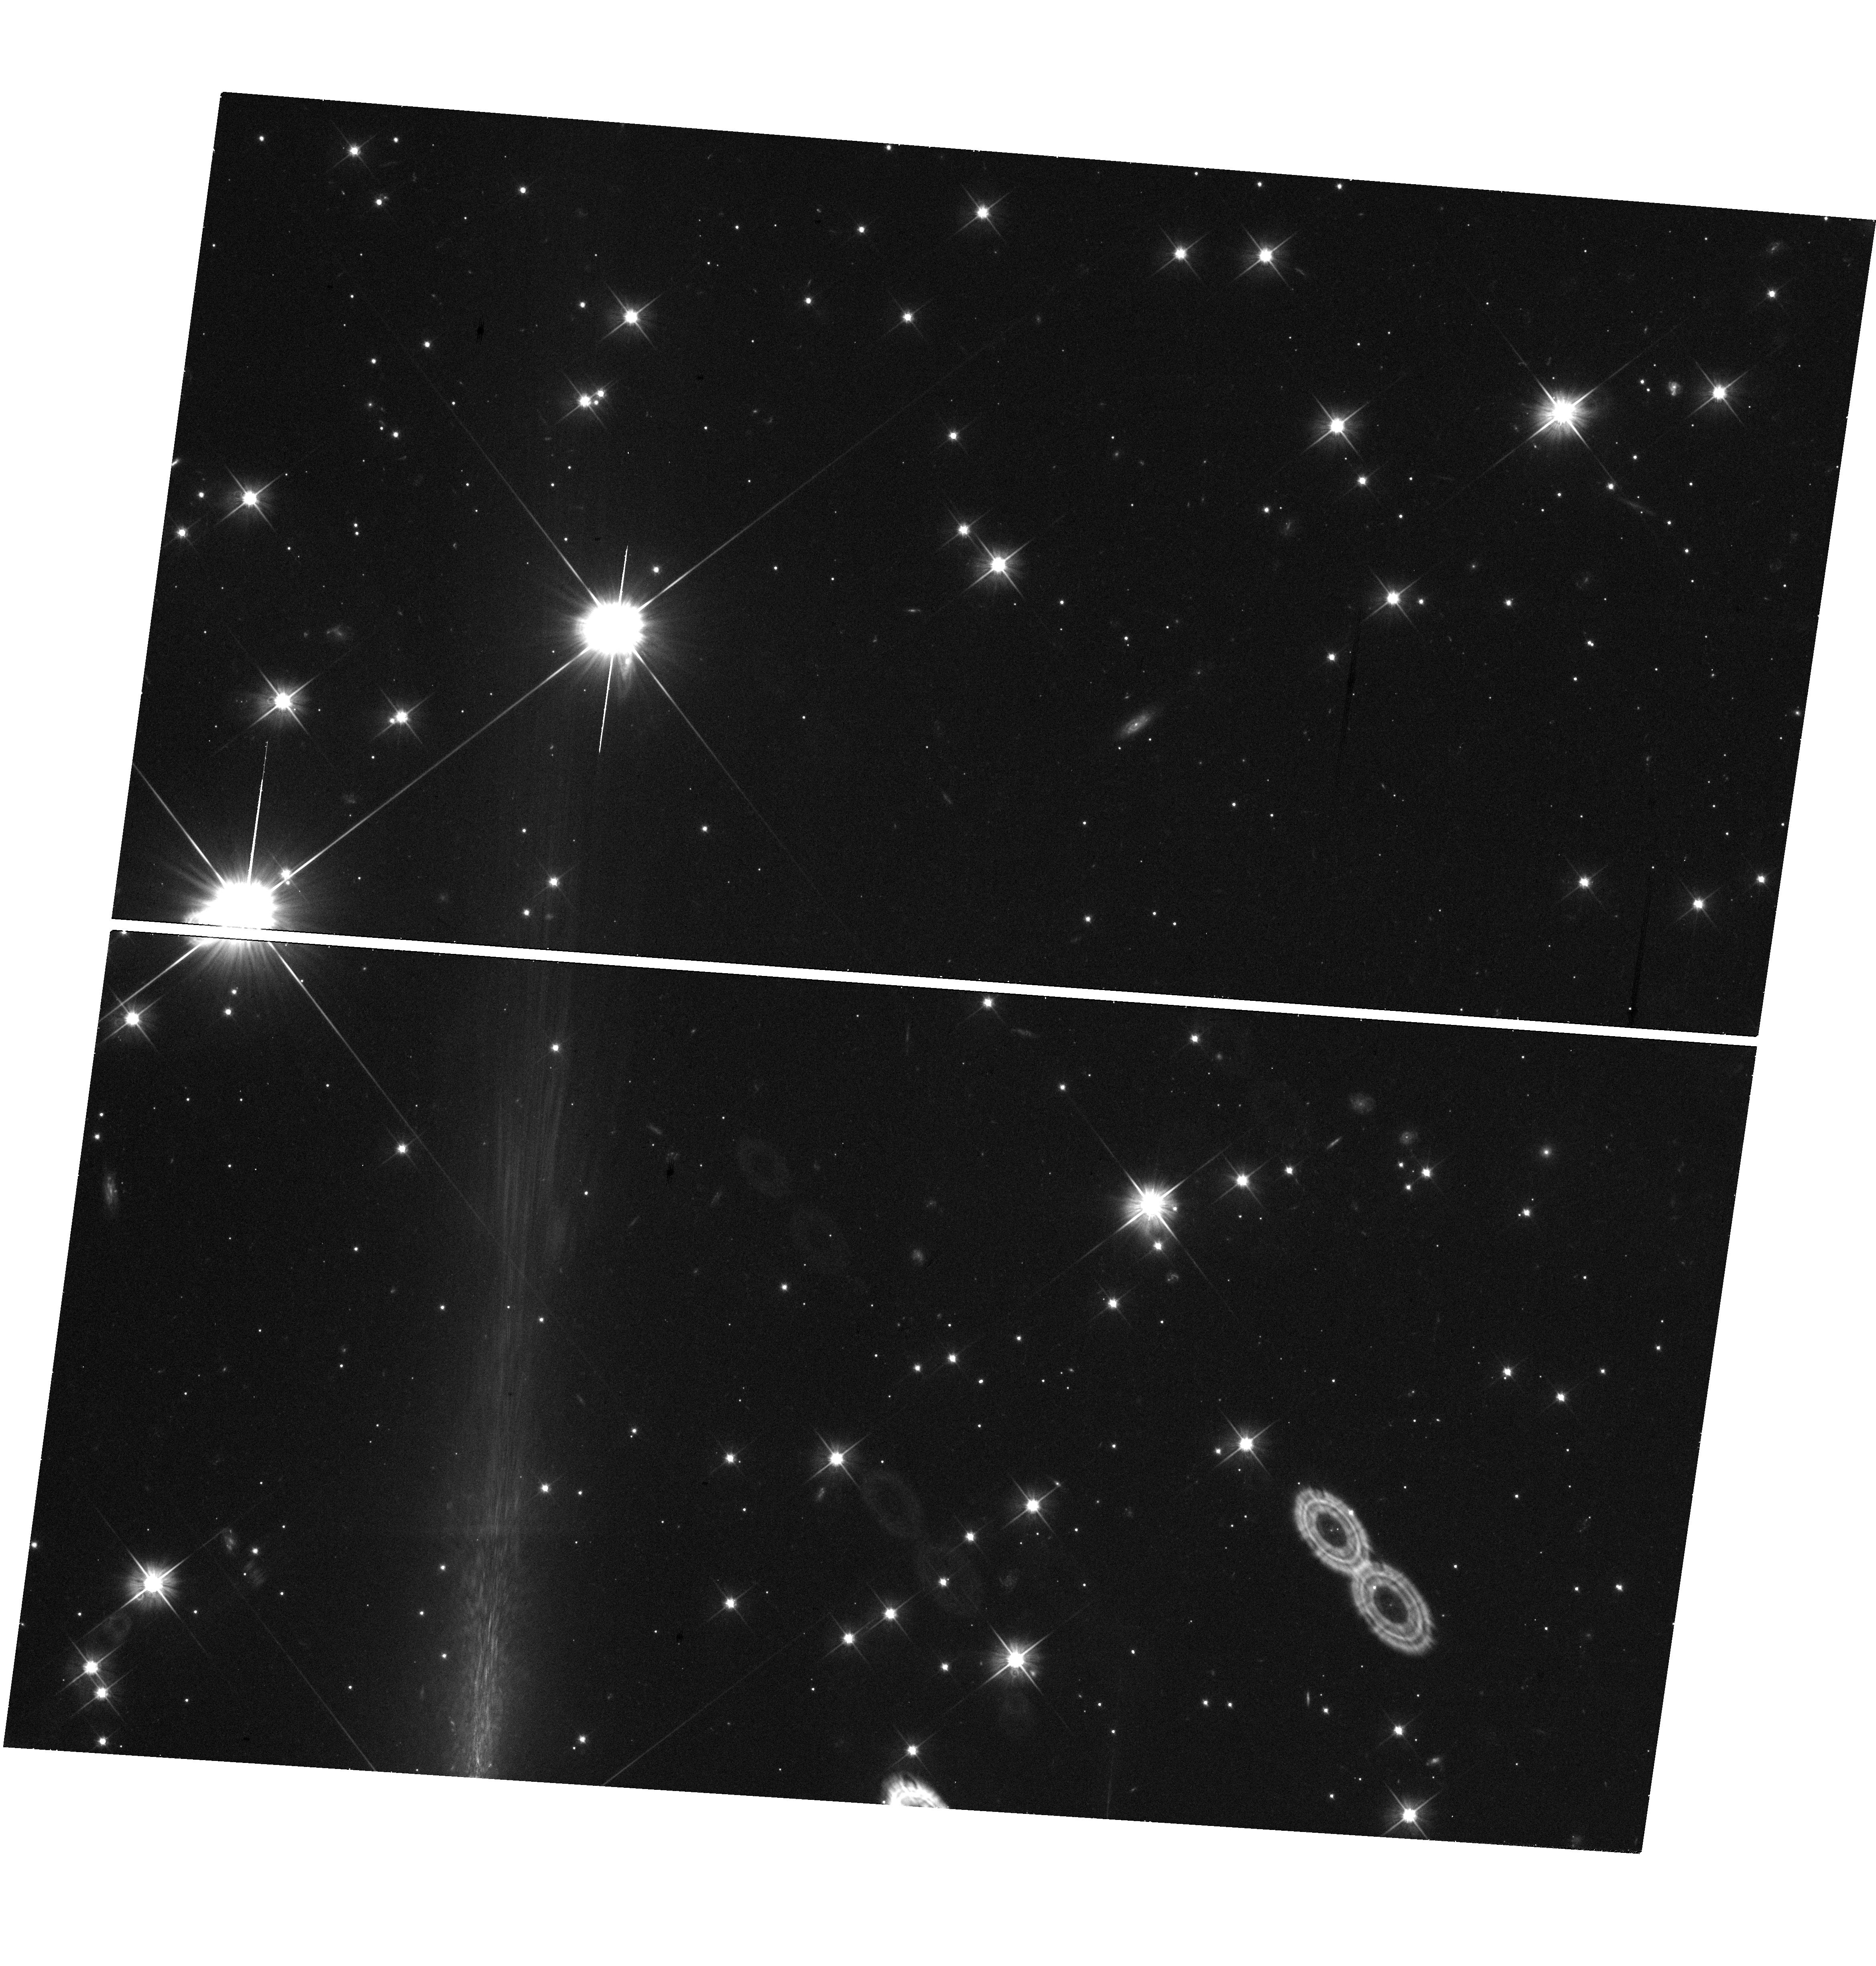
Target: GRB141031A. Instrument: WFC3/UVIS. Filter: F606W. Exposure: 23 min. Observation ID: hst_13949_01_wfc3_uvis_f606w_ics801

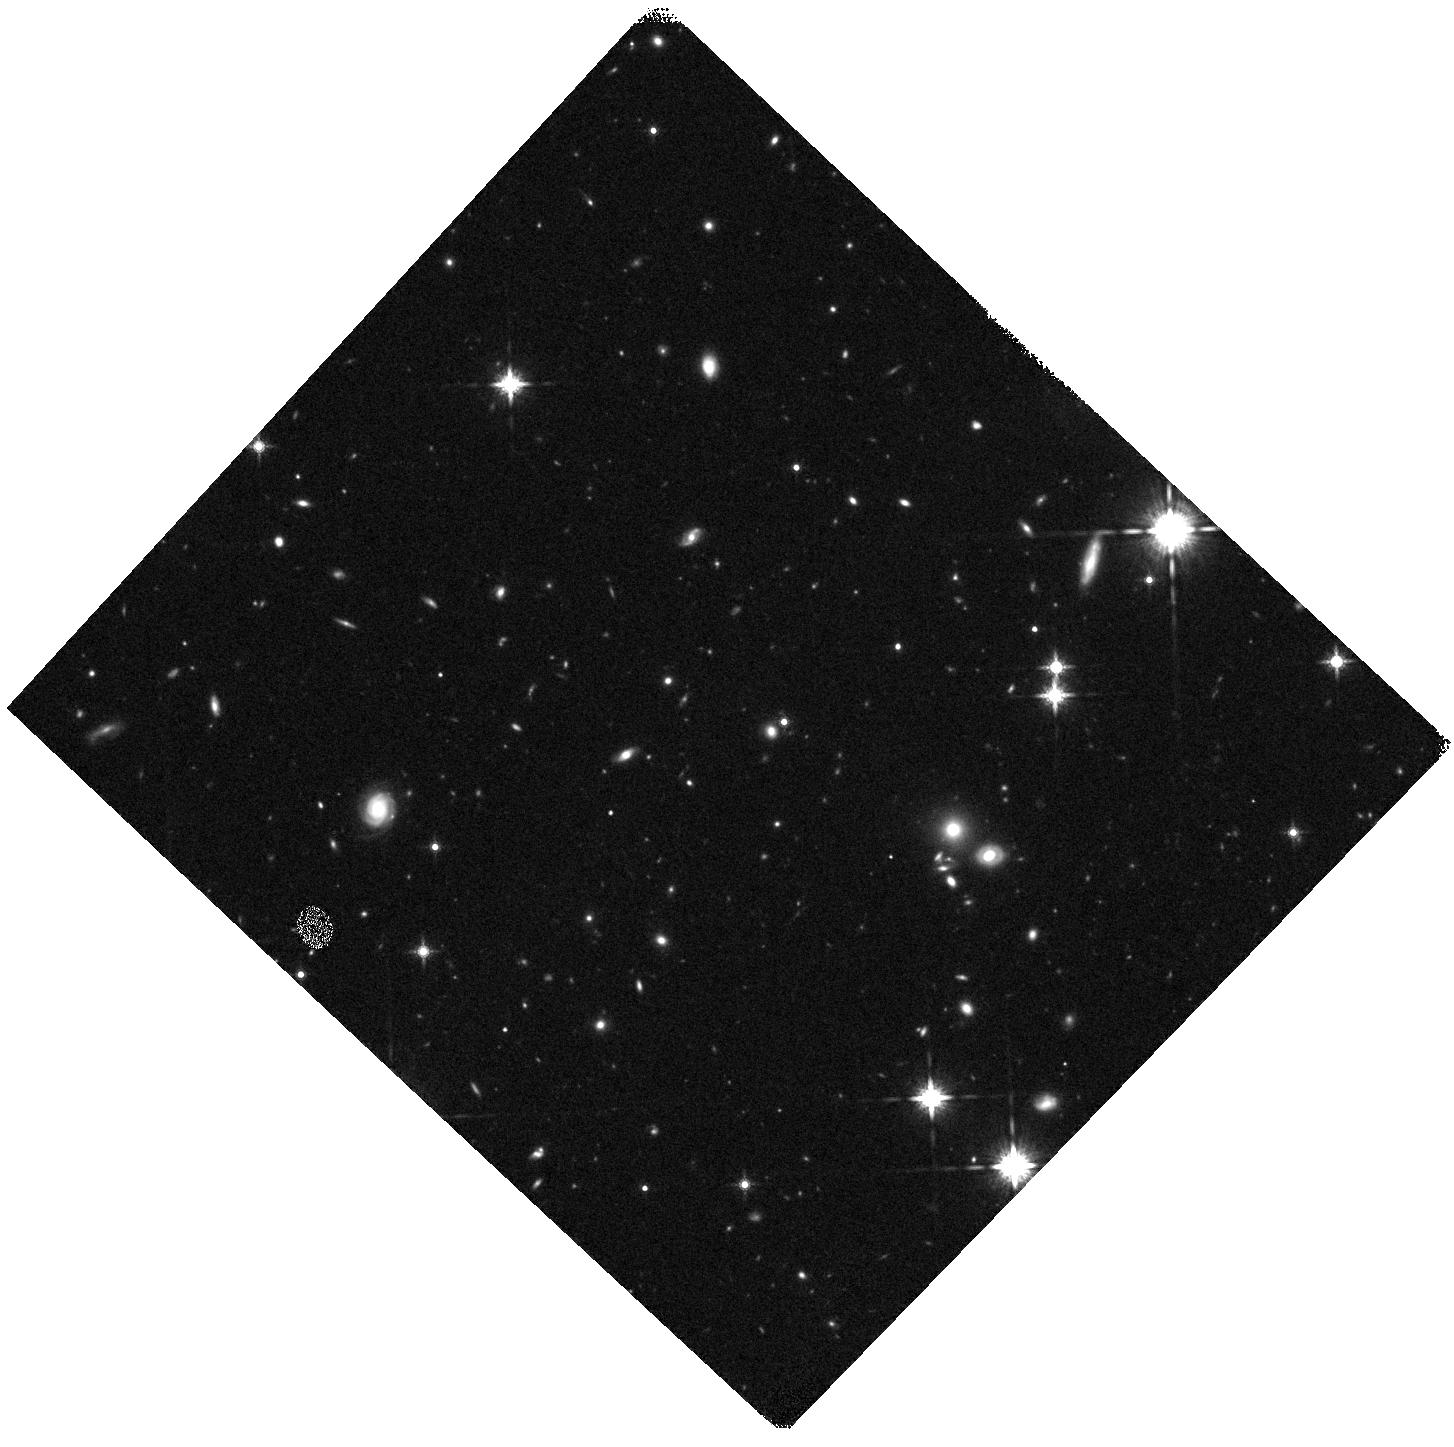
Target: GRB140331A. Instrument: WFC3/IR. Filter: F160W. Exposure: 20 min. Observation ID: hst_13949_02_wfc3_ir_f160w_ics802

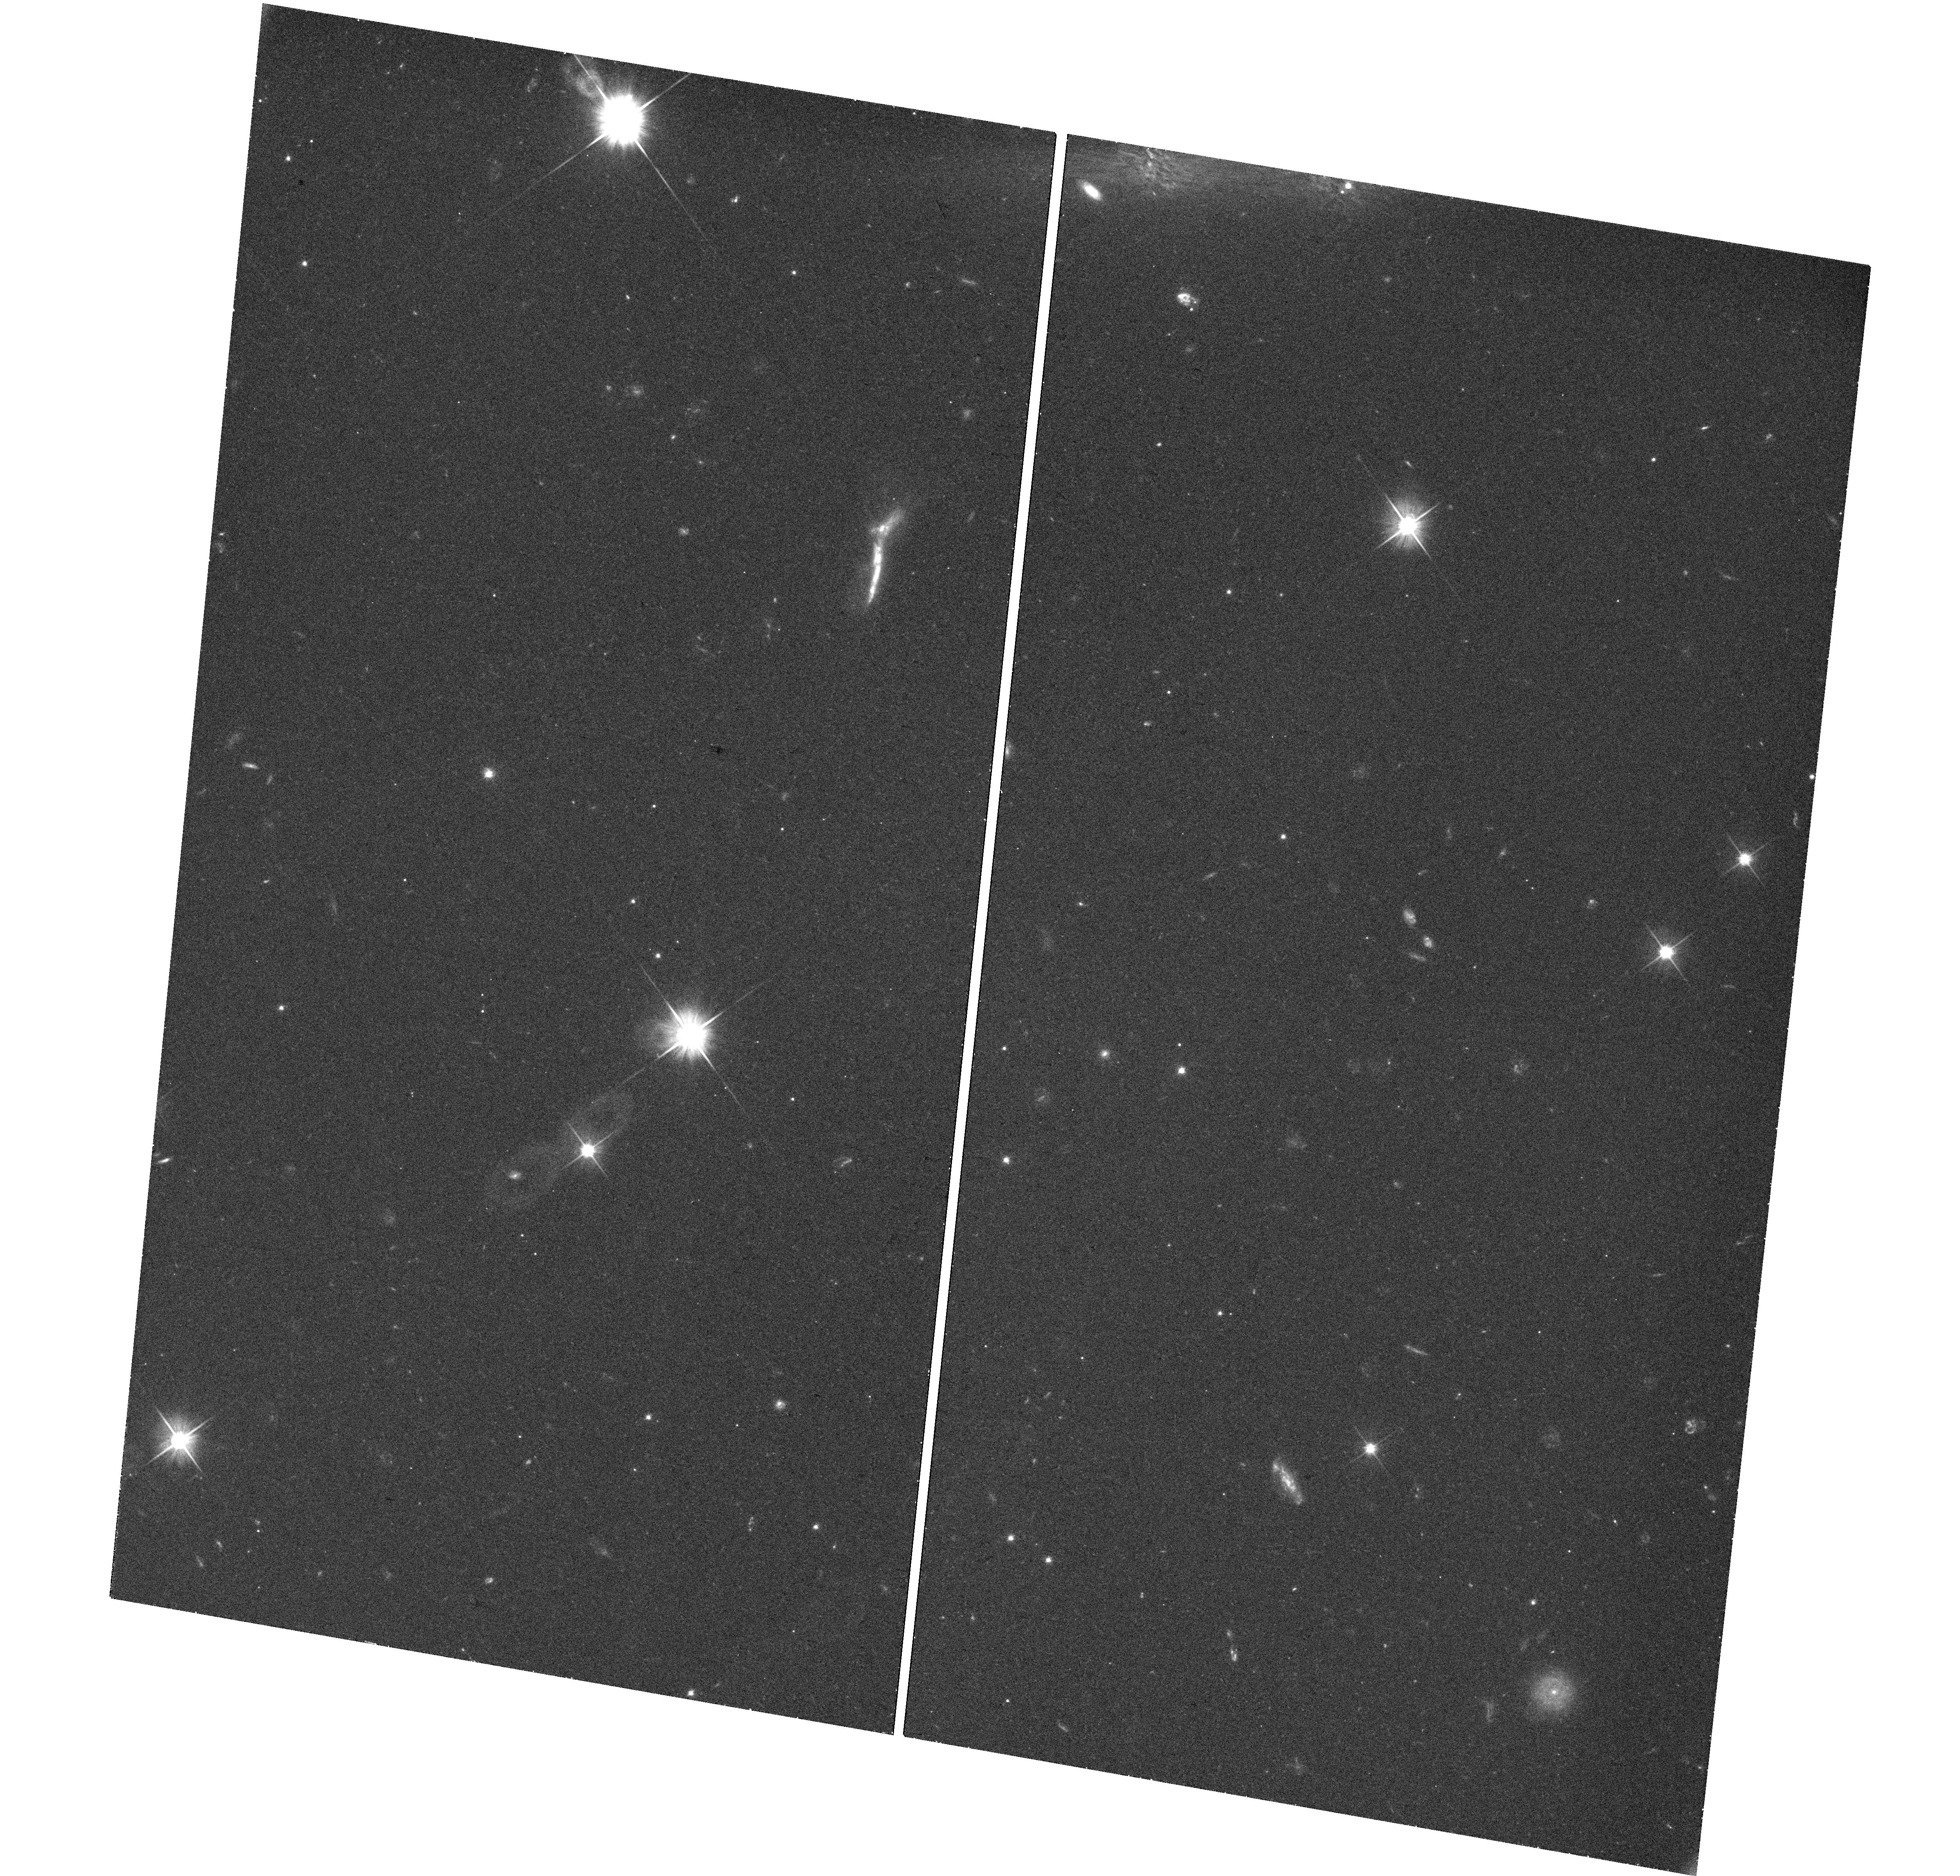
Target: GRB150616A. Instrument: WFC3/UVIS. Filter: F606W. Exposure: 22 min. Observation ID: hst_13949_03_wfc3_uvis_f606w_ics803

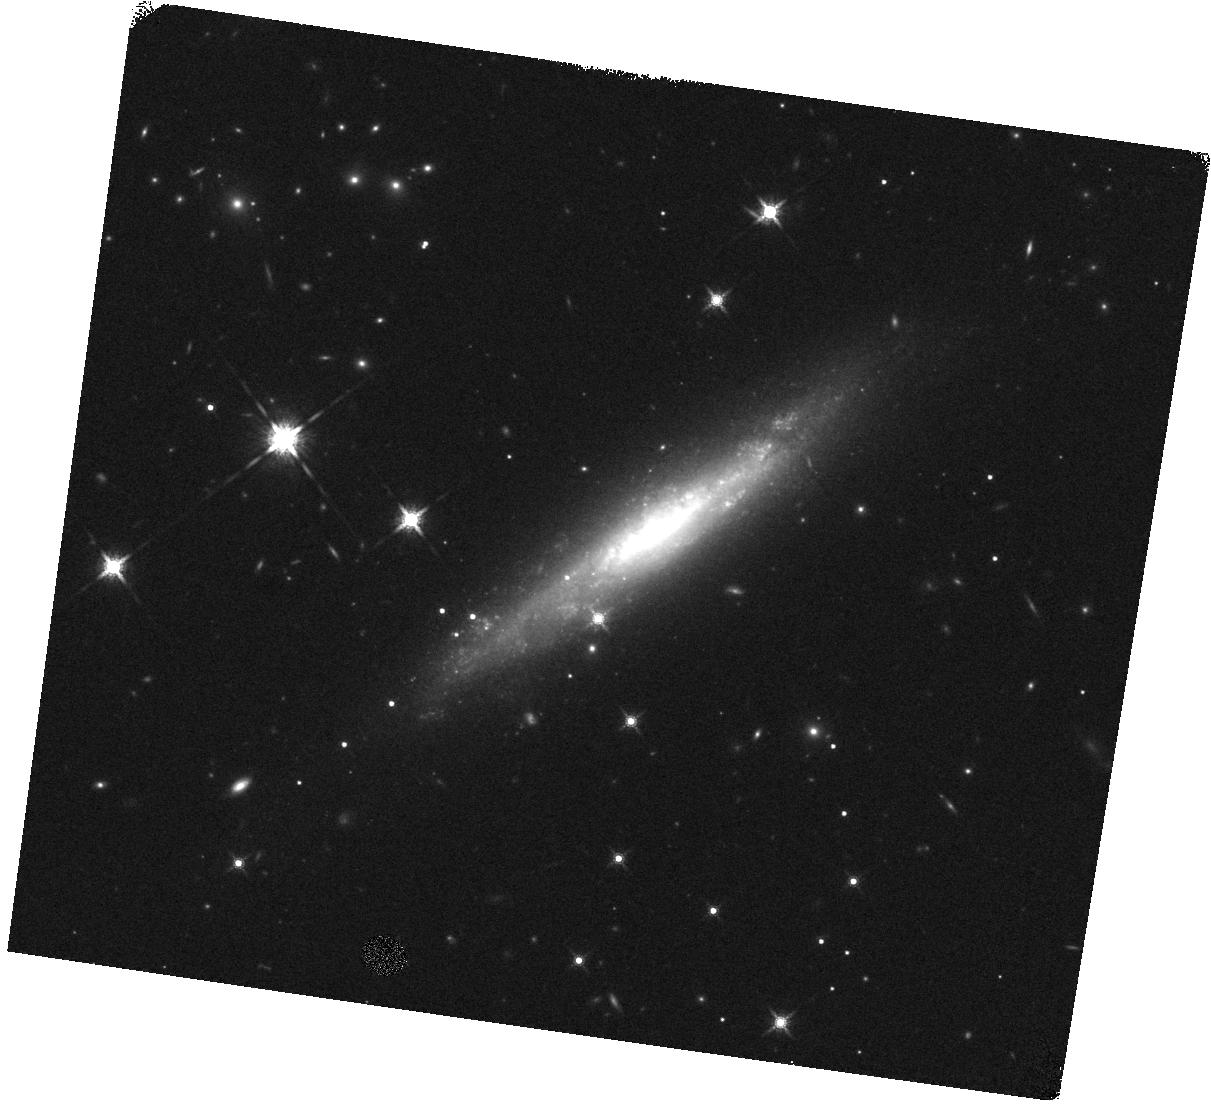
Target: GRB111005A. Instrument: WFC3/IR. Filter: F160W. Exposure: 5 min. Observation ID: hst_13949_05_wfc3_ir_f160w_ics805

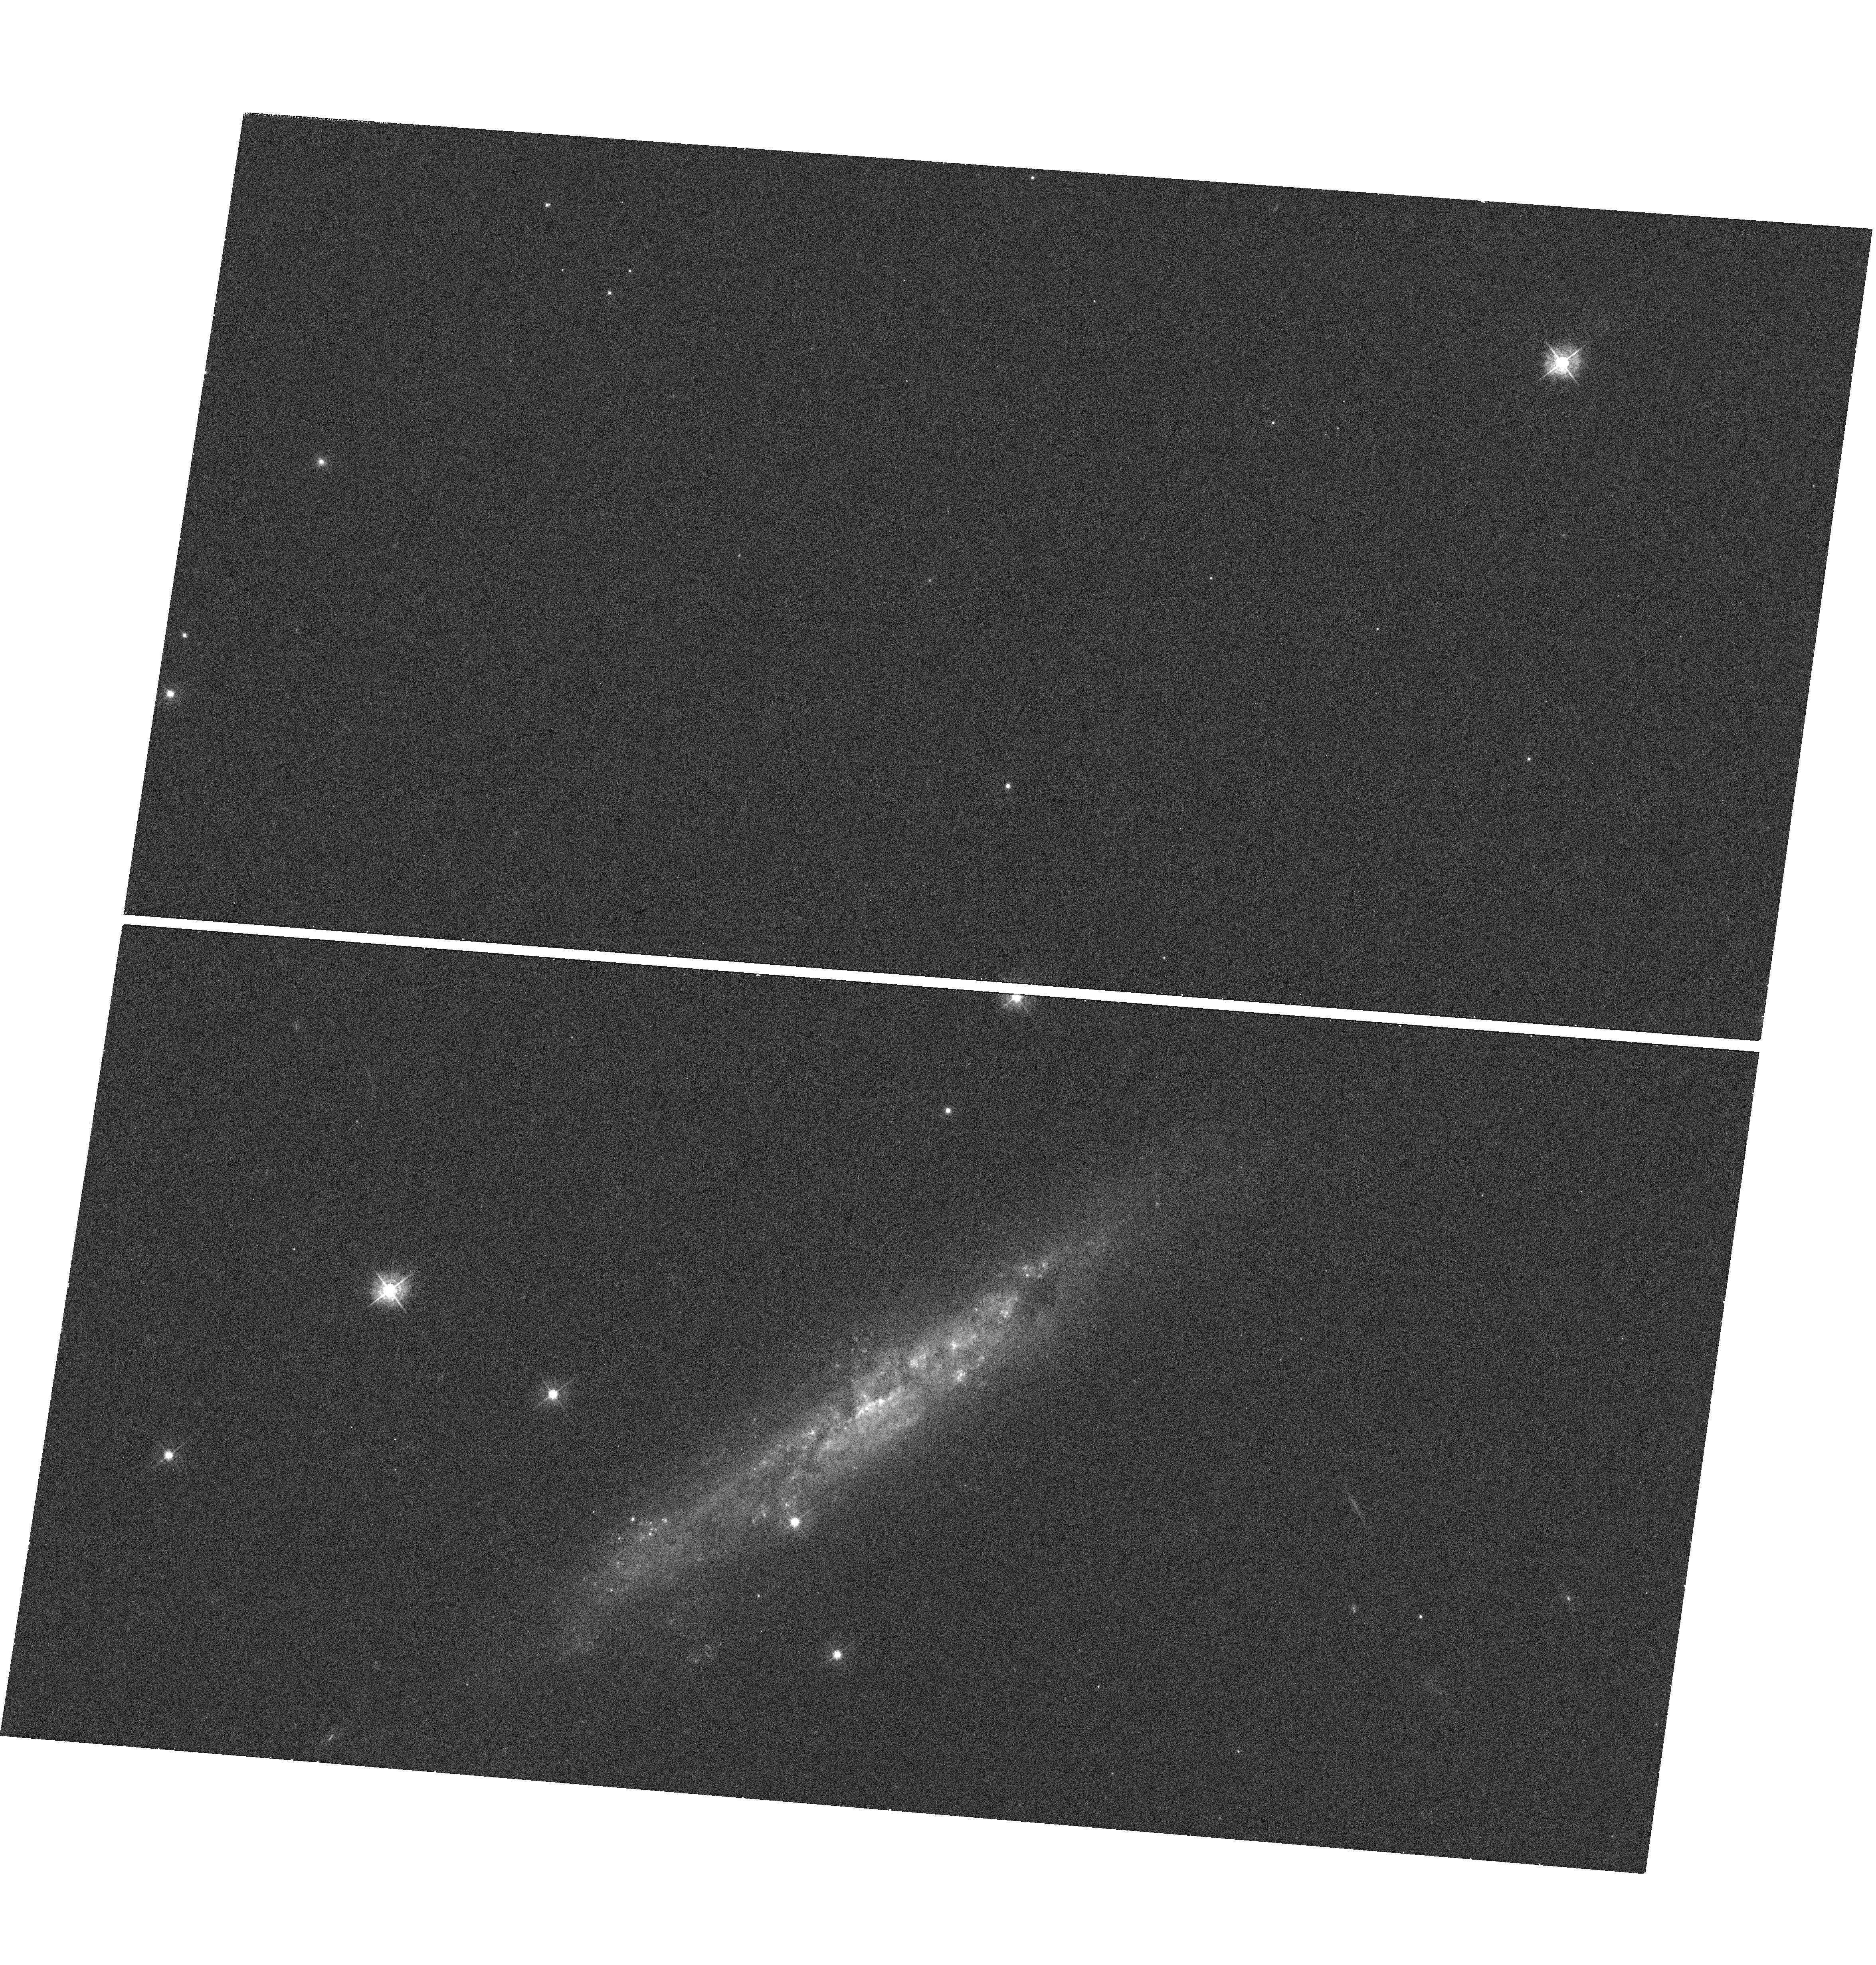
Target: GRB111005A. Instrument: WFC3/UVIS. Filter: F438W. Exposure: 17 min. Observation ID: hst_13949_05_wfc3_uvis_f438w_ics805

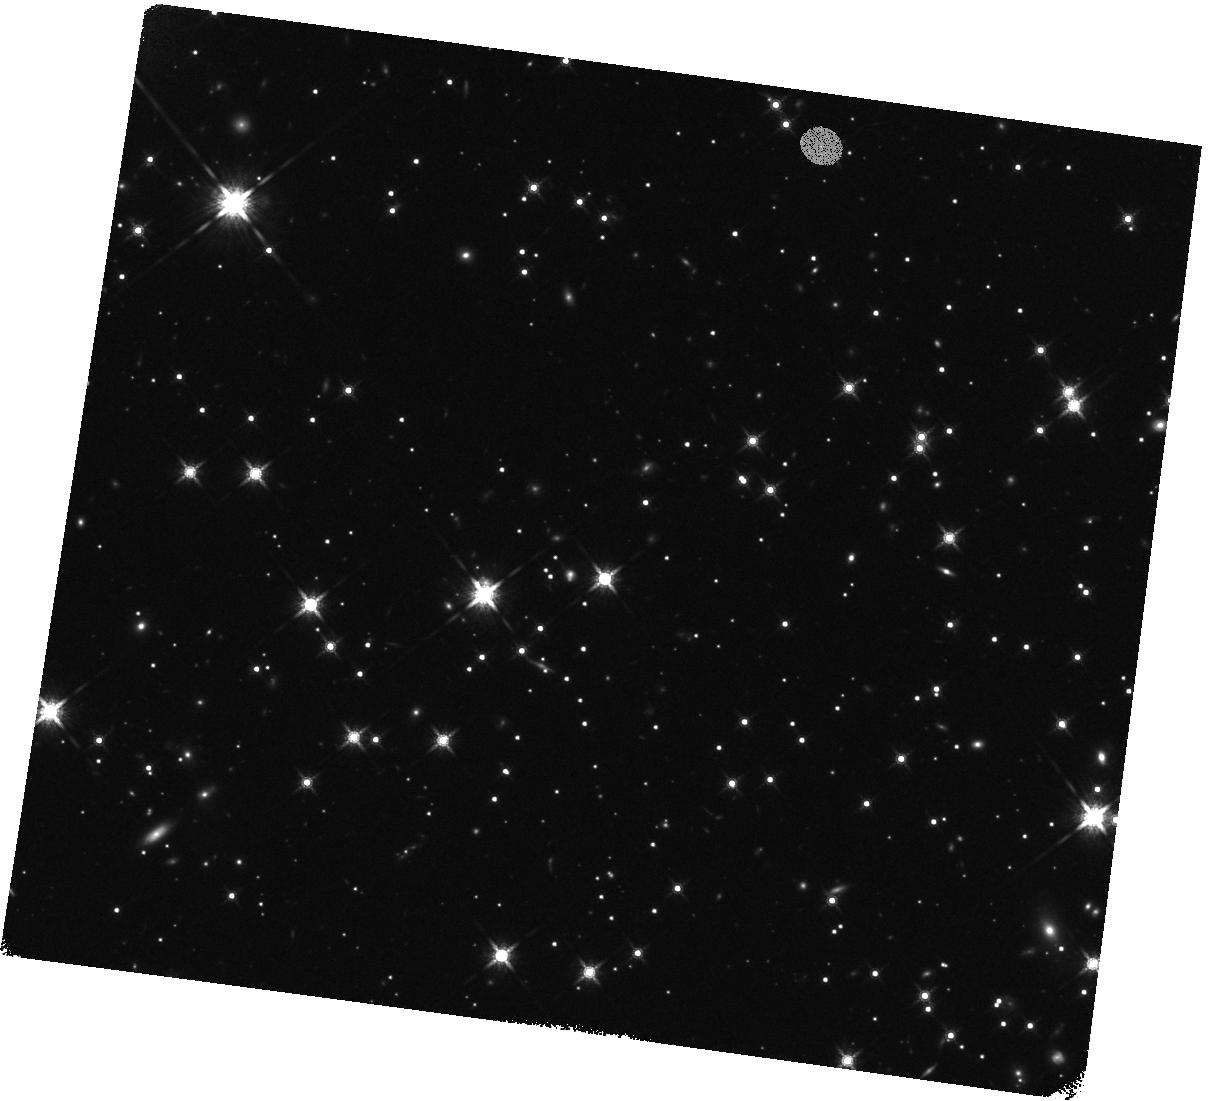
Target: GRB141031A. Instrument: WFC3/IR. Filter: F160W. Exposure: 20 min. Observation ID: hst_13949_01_wfc3_ir_f160w_ics801

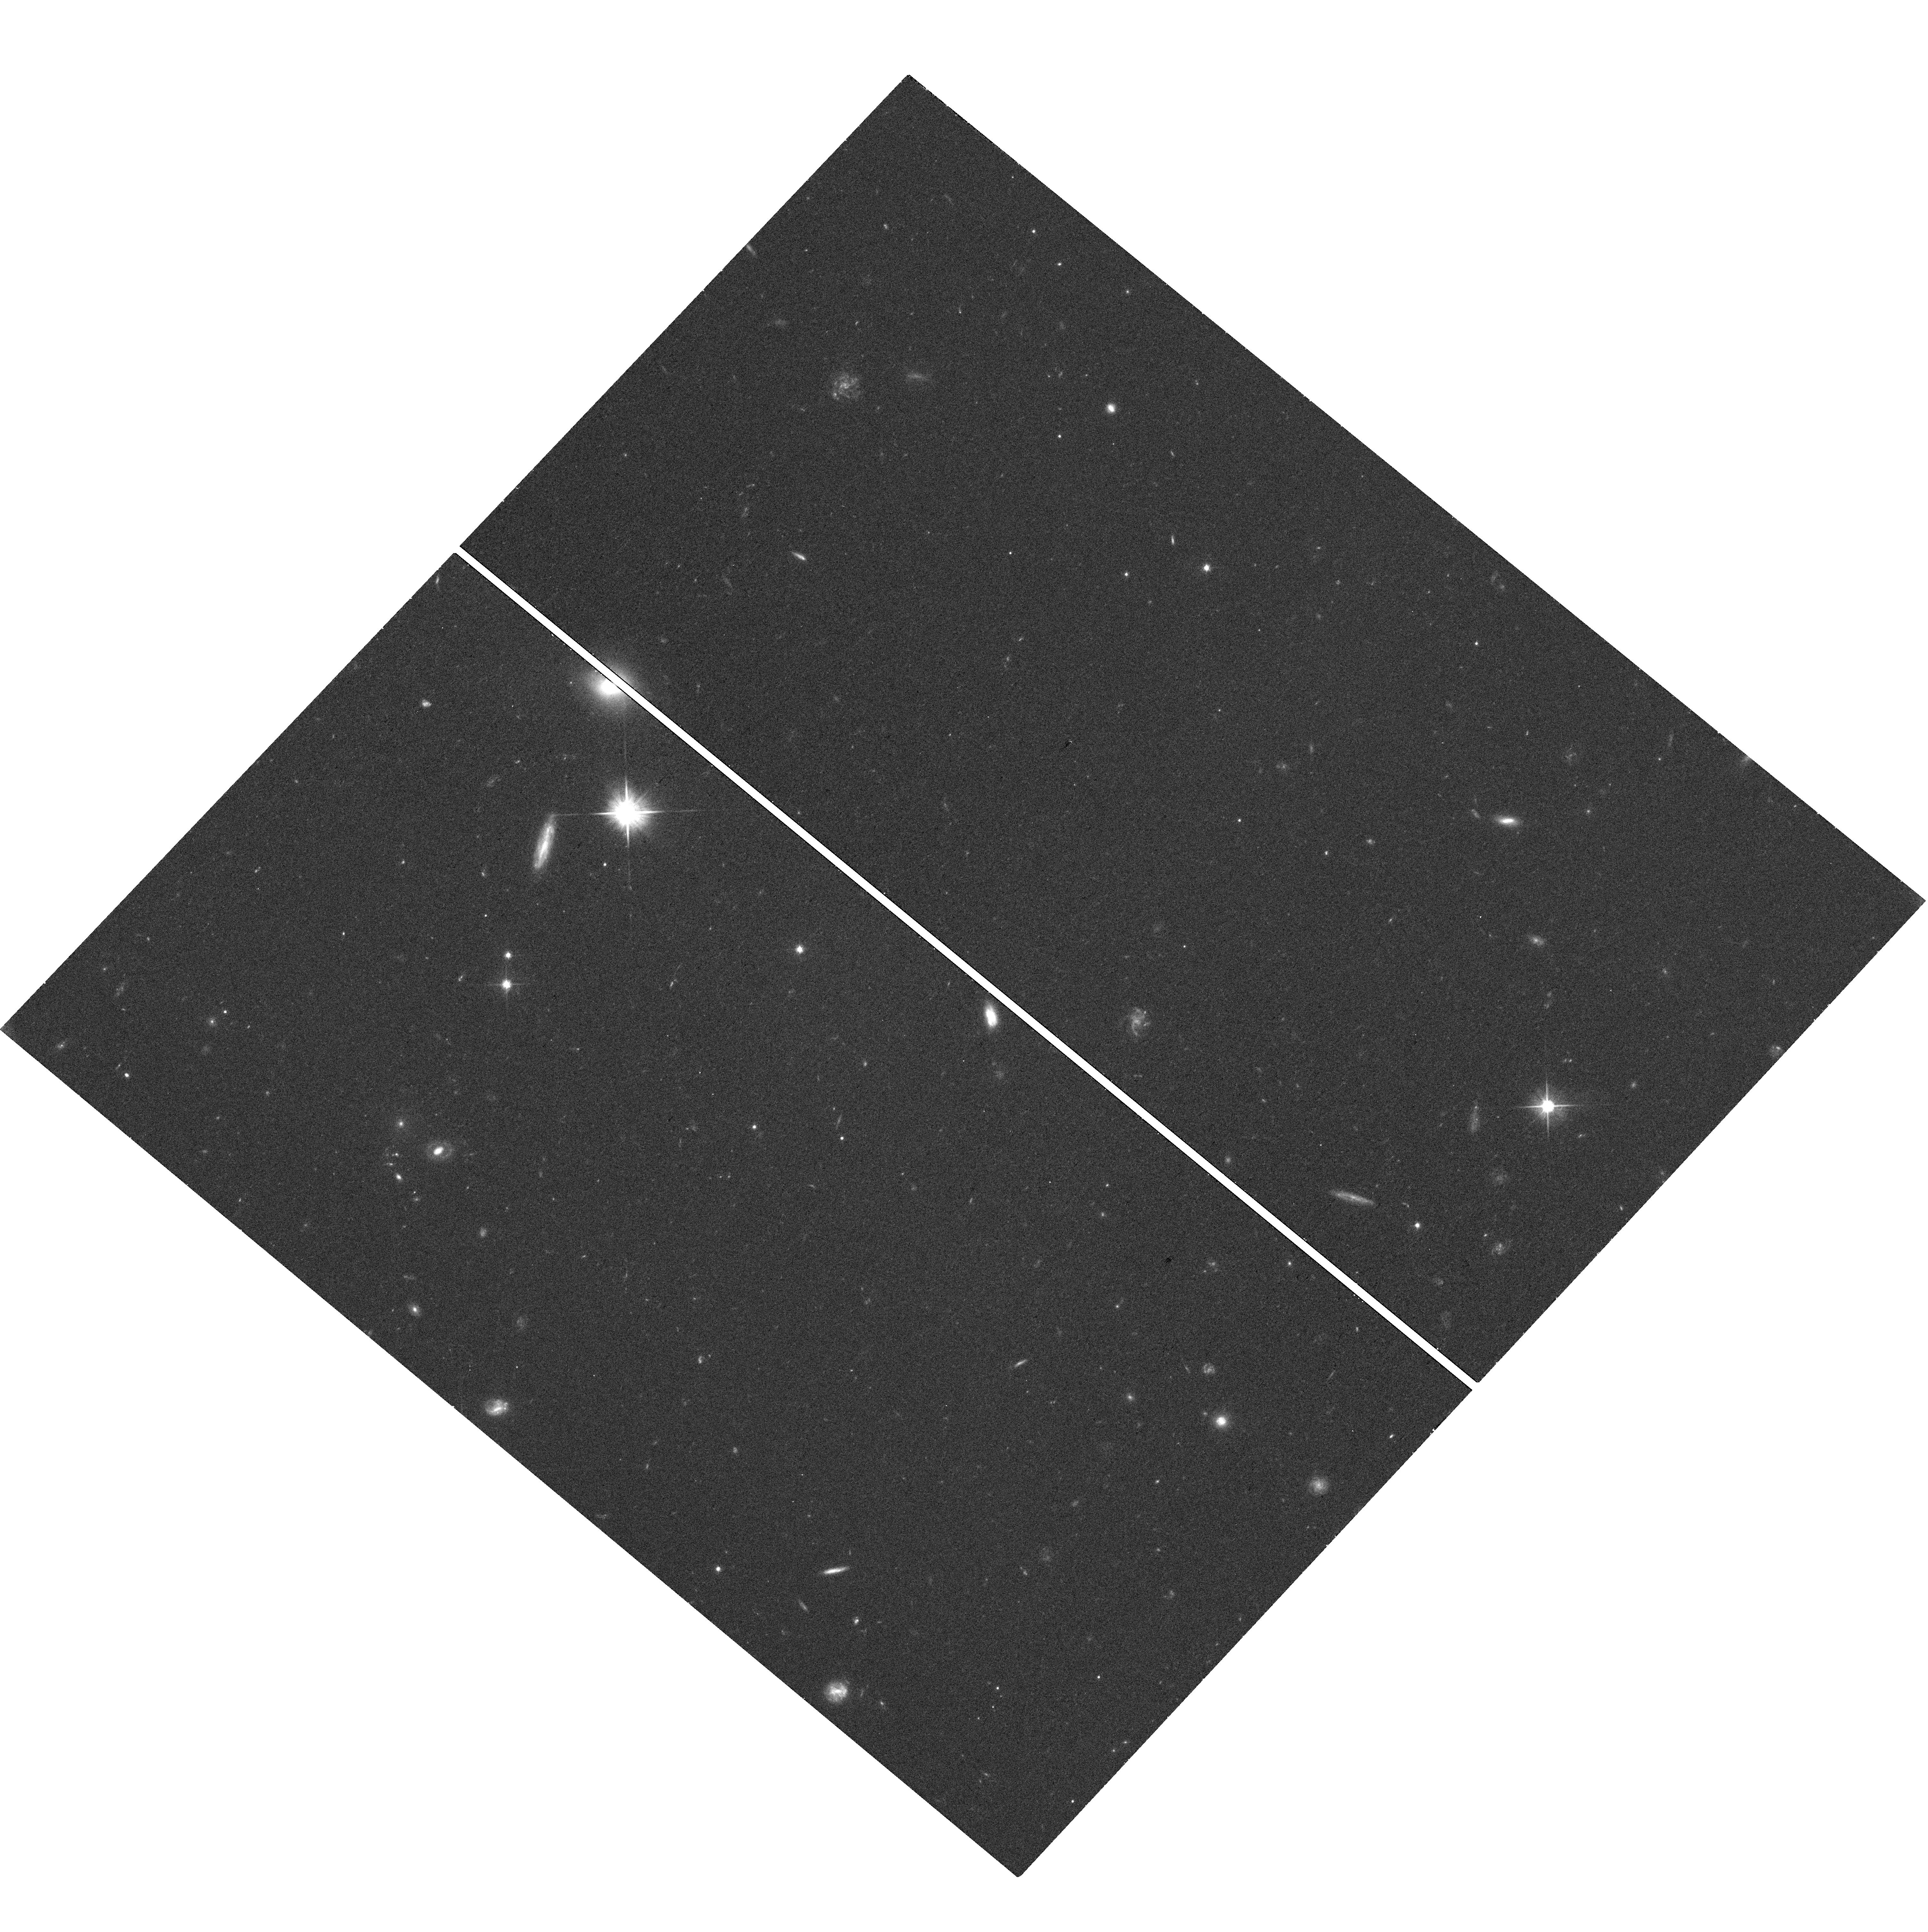
Target: GRB140331A. Instrument: WFC3/UVIS. Filter: F606W. Exposure: 19 min. Observation ID: hst_13949_02_wfc3_uvis_f606w_ics802

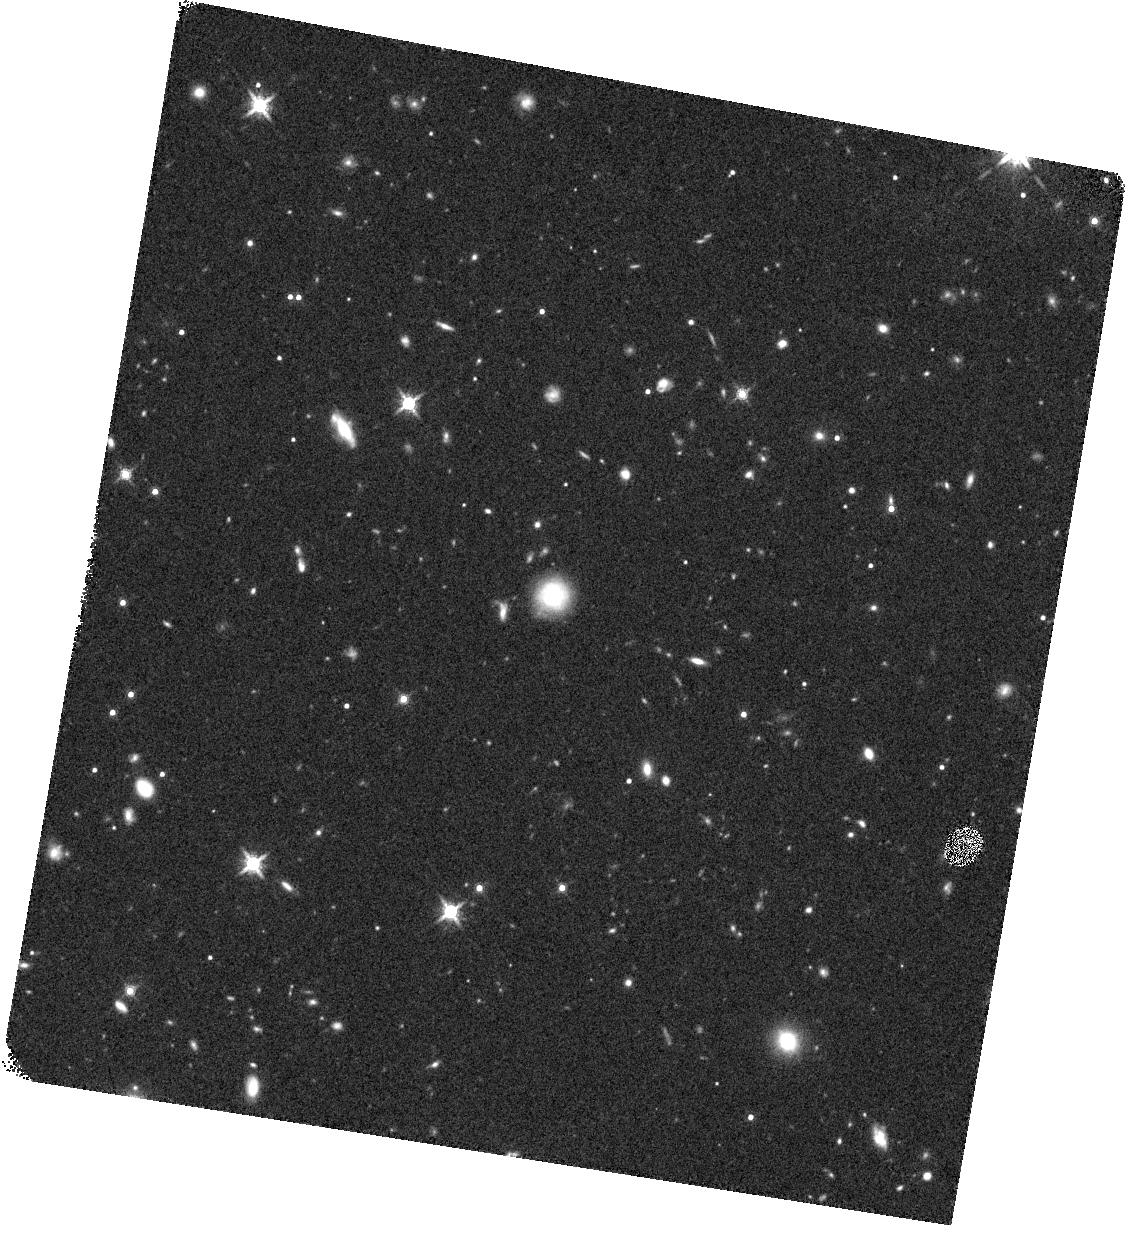
Target: GRB150616A. Instrument: WFC3/IR. Filter: F160W. Exposure: 20 min. Observation ID: hst_13949_03_wfc3_ir_f160w_ics803

A Chandra/HST survey of dark gamma-ray bursts (PI: Levan, Andrew James)

Dark gamma-ray bursts (GRBs) -- where the optical emission is apparently suppressed -- can only be reliably localized by their X-ray afterglows. Here we propose to continue a survey using the sensitivity and point spread function of Chandra to precisely pinpoint the GRB locations, and HST to locate and study the host galaxies. Our results to date are suggestive of most dark GRBs originating in more luminous galaxies than "bright" GRBs. Our new observations will increase the statistical certainty of this result, while simultaneously allowing us to more precisely identify the minority of dark GRBs which most likely originate from the highest redshifts.